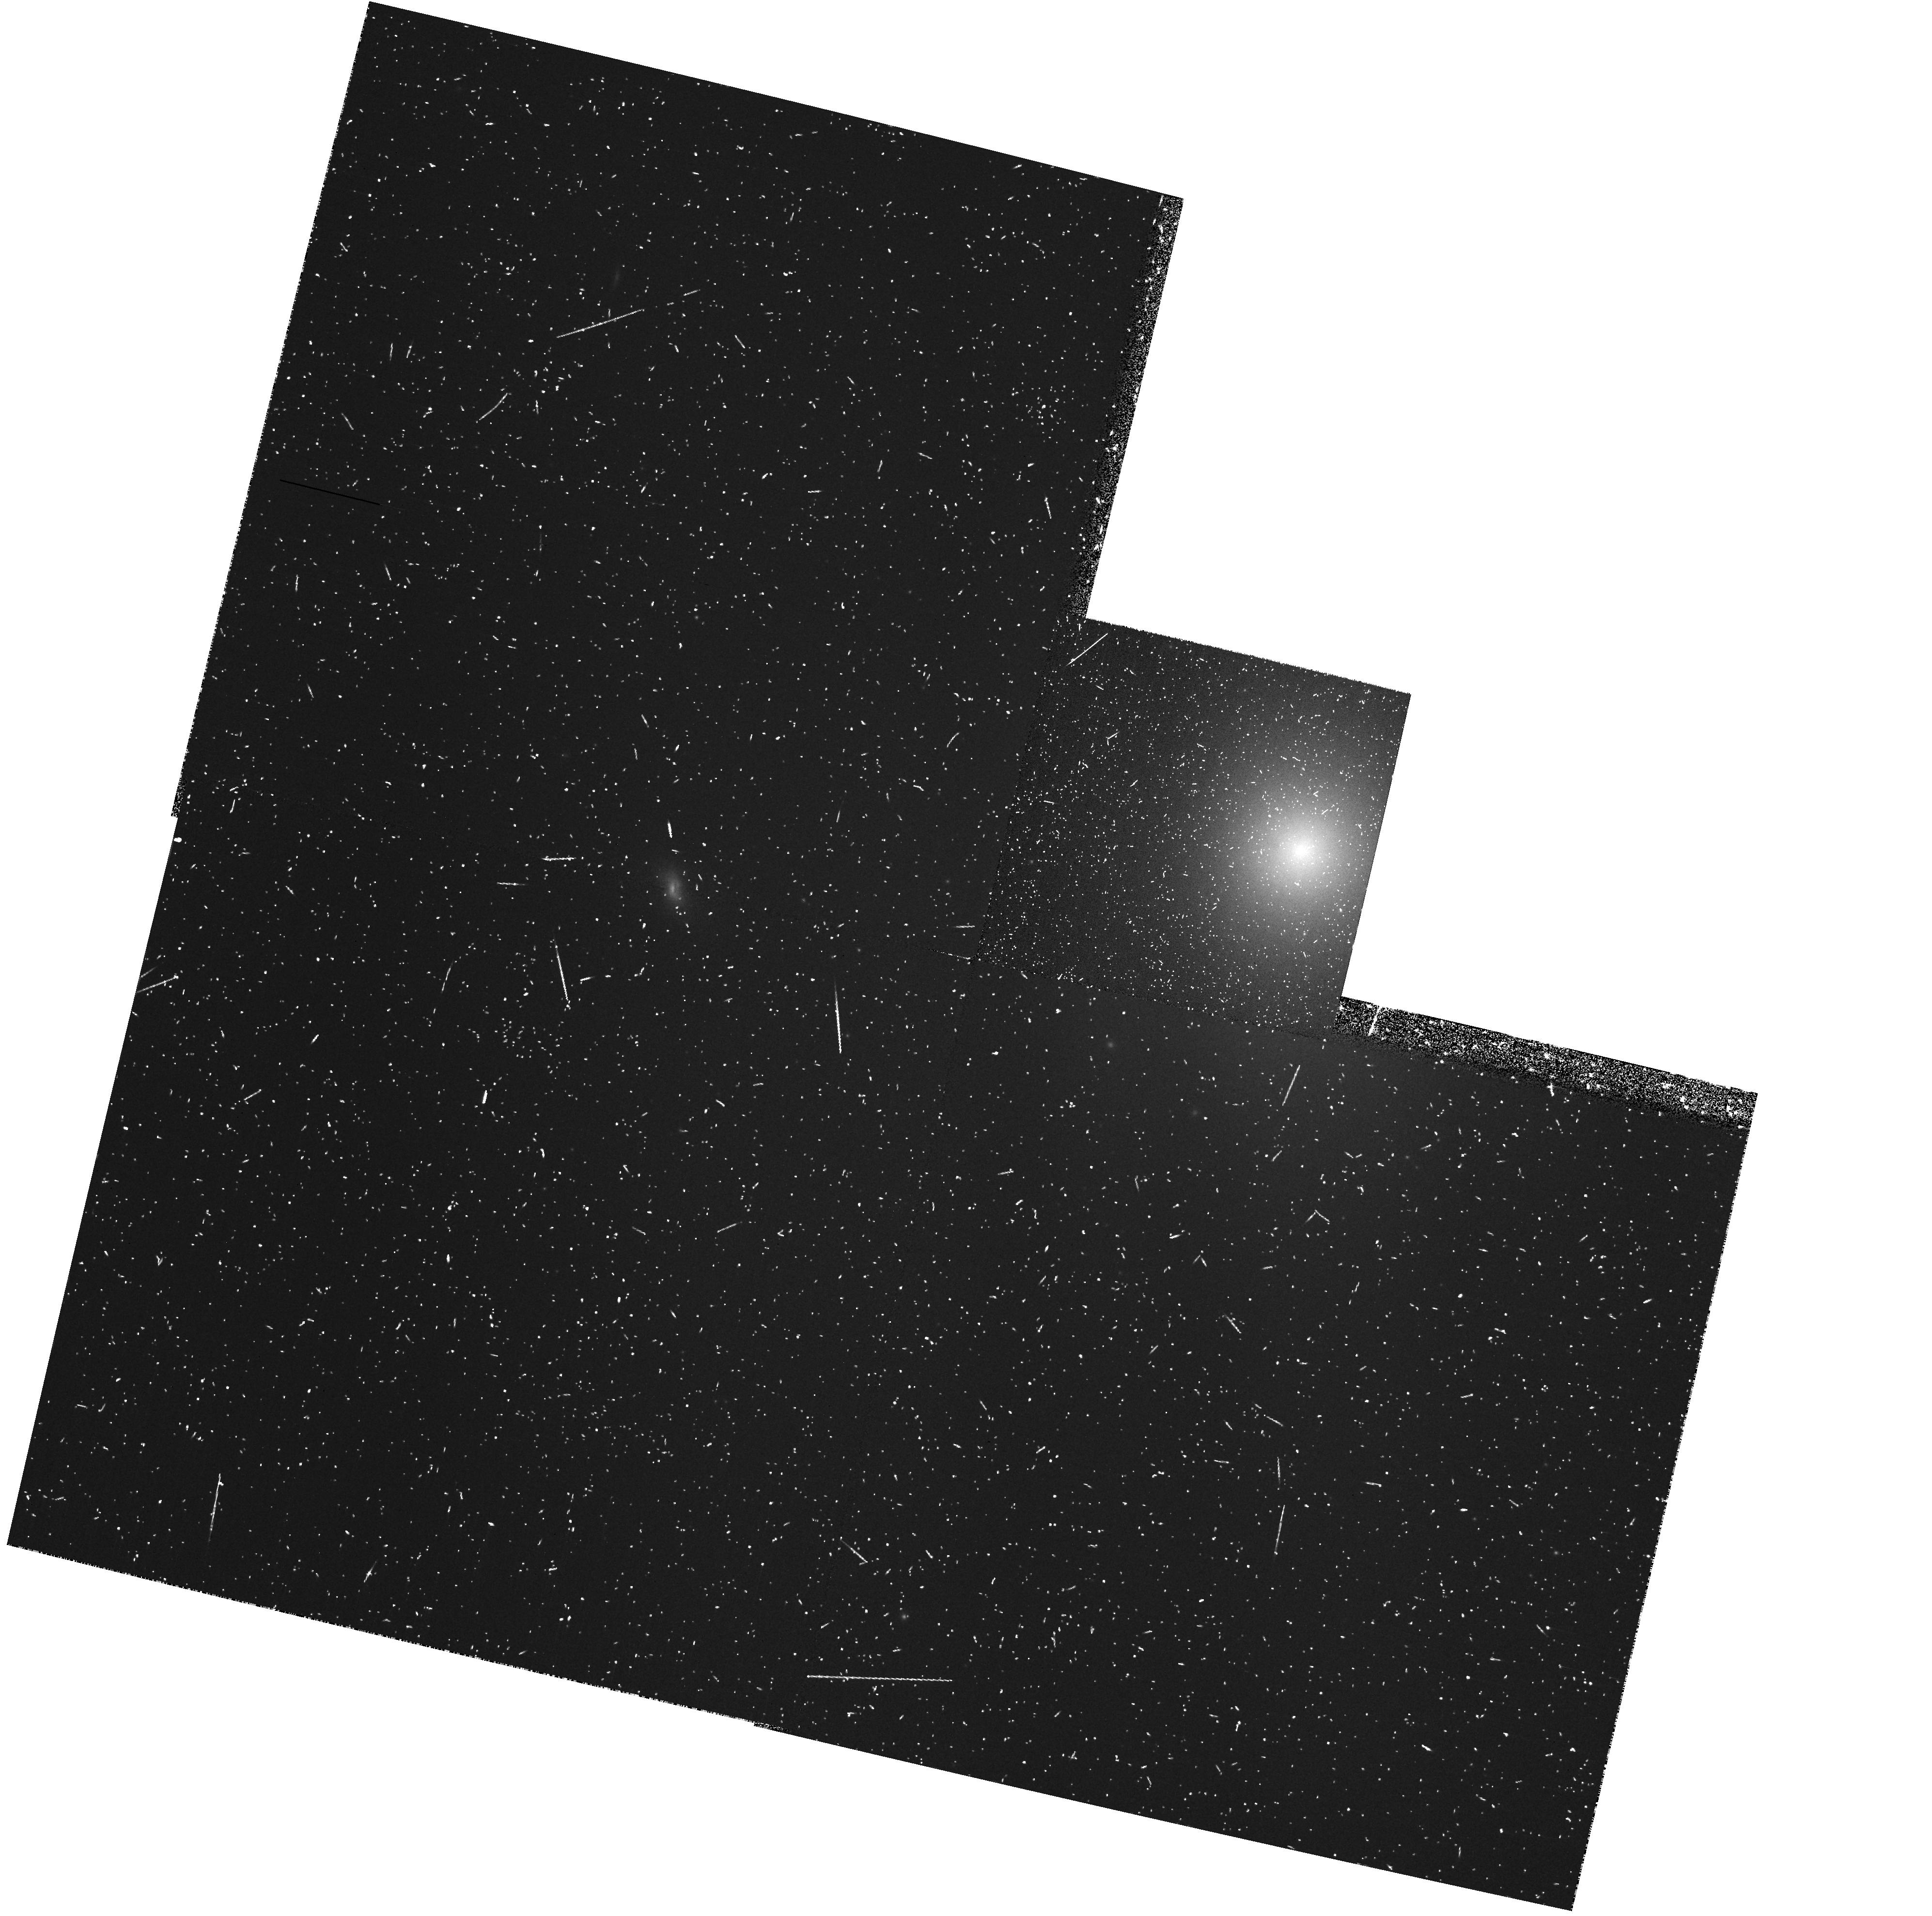
Target: NGC4636. Instrument: WFPC2/PC. Filter: FR680P15. Exposure: 22 min. Observation ID: u62e0709r

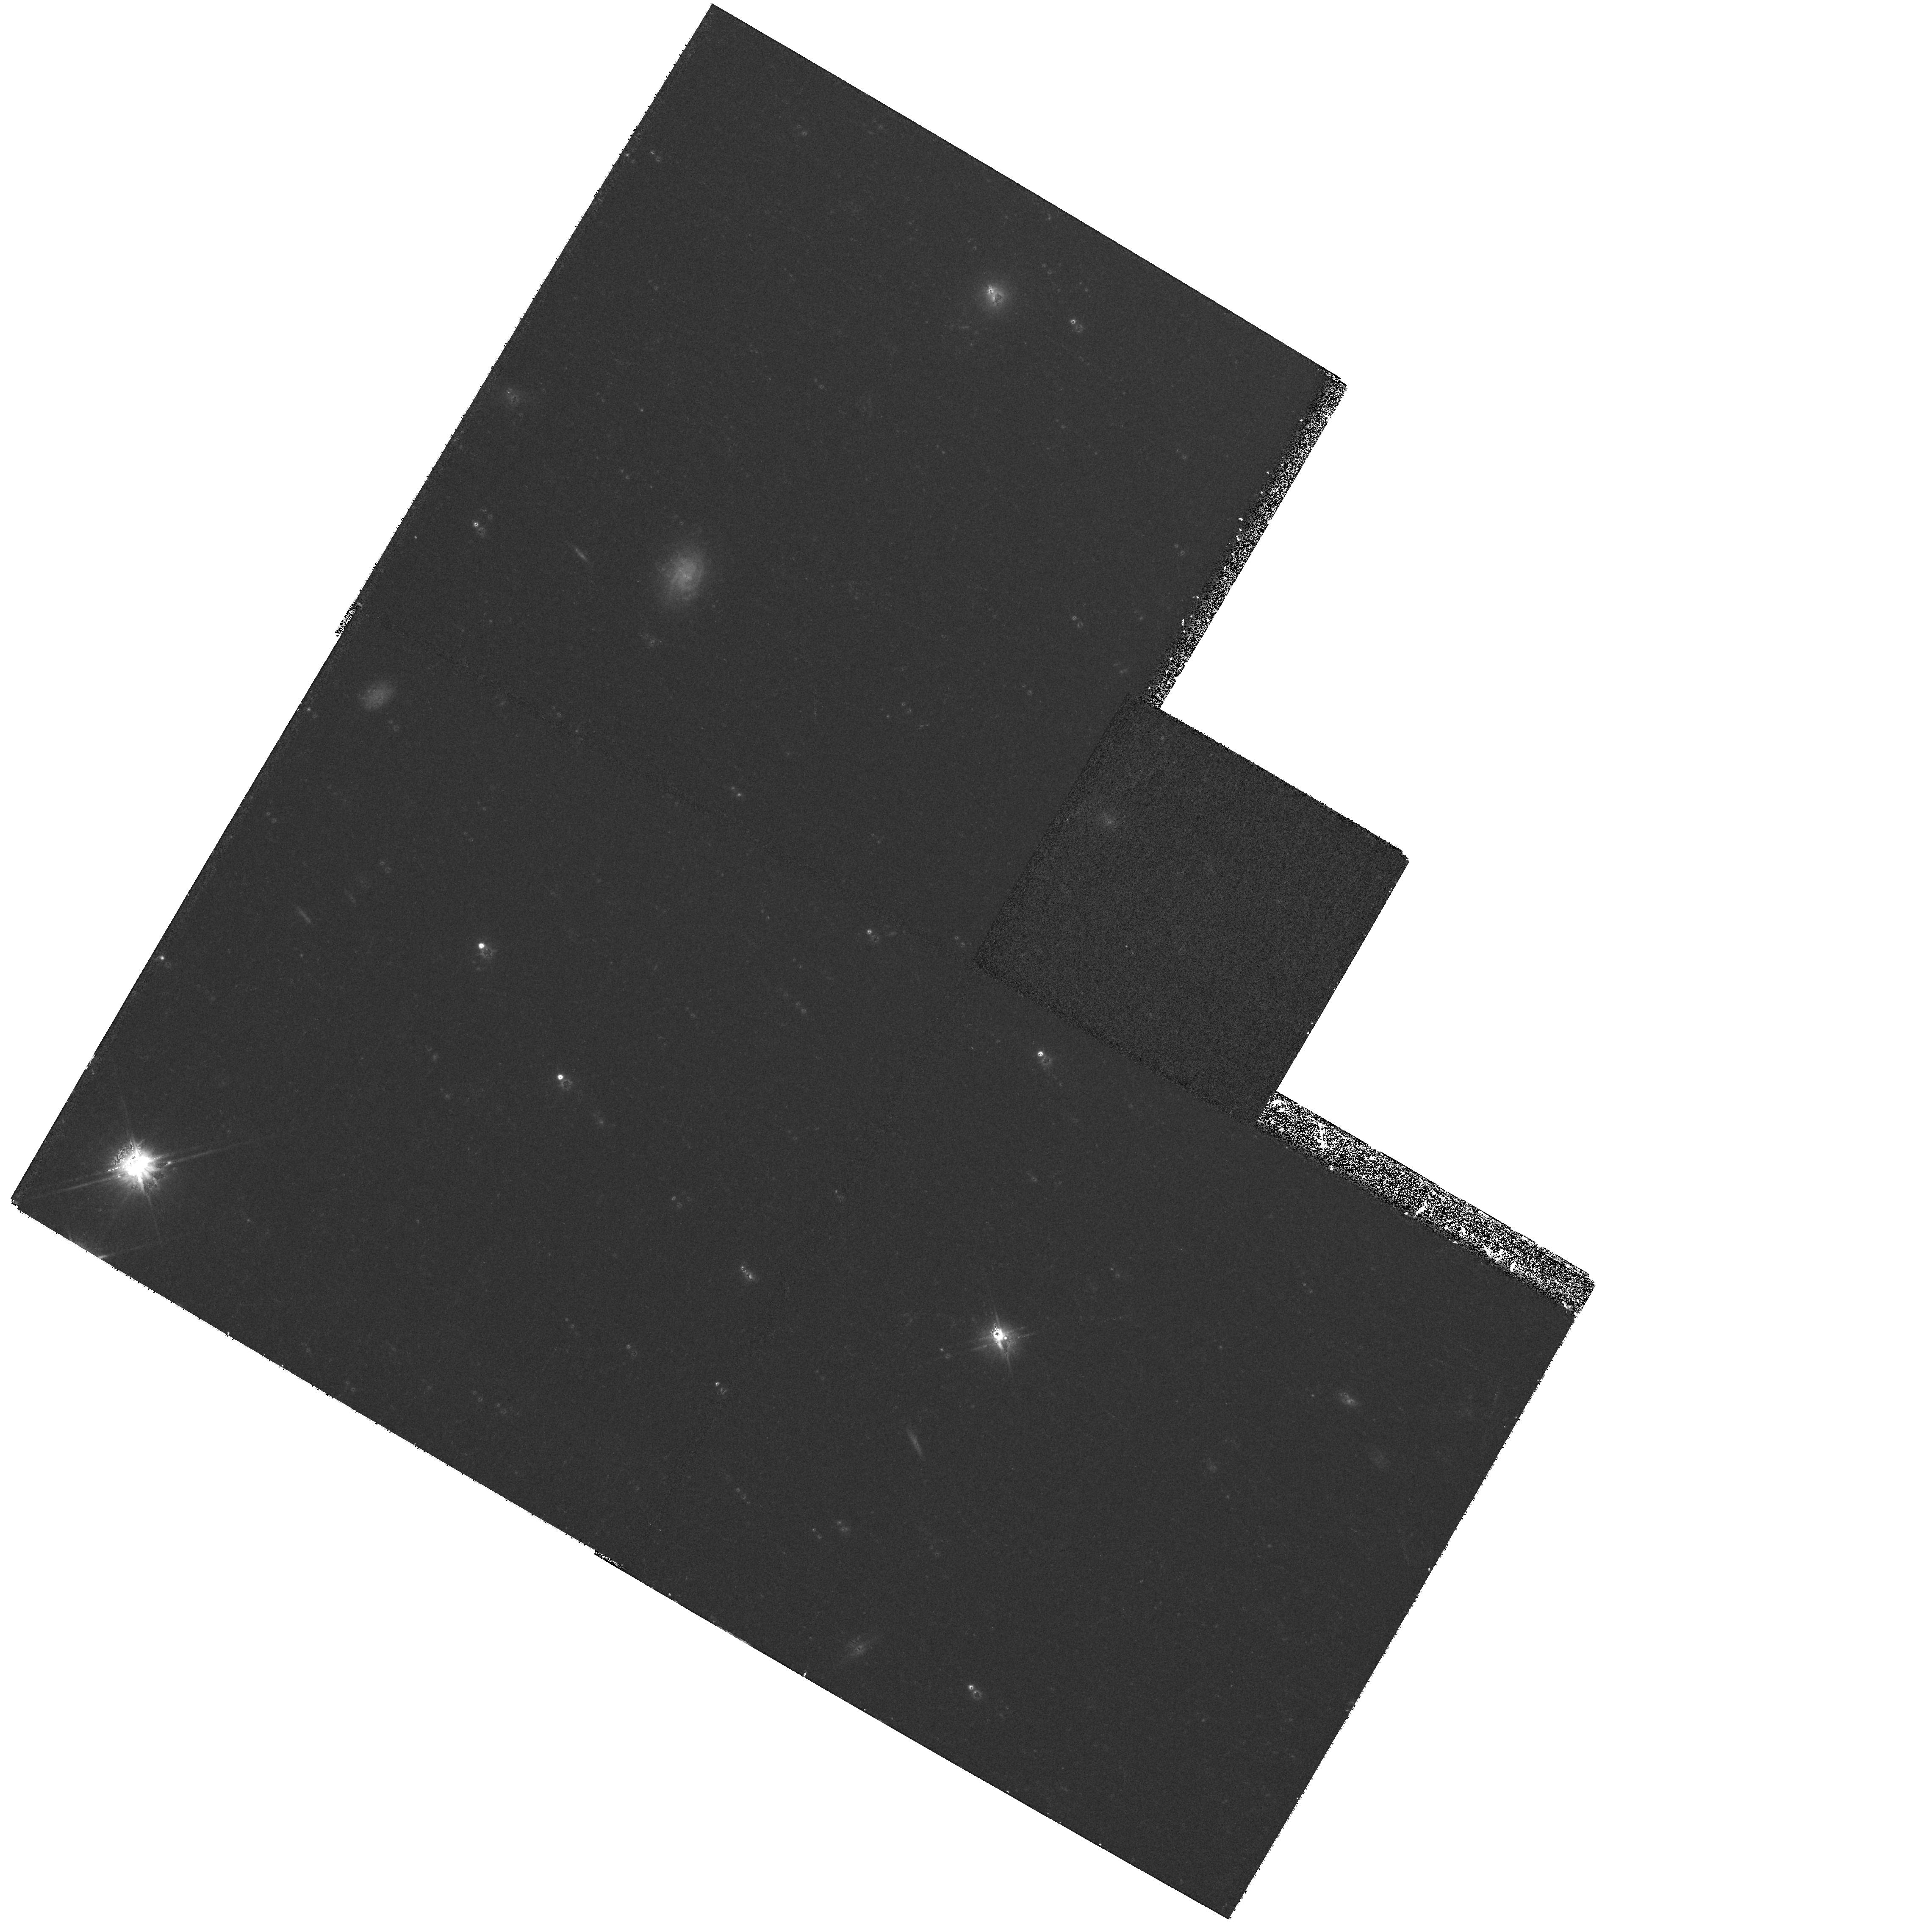
Target: field at RA 190.755°, Dec 2.613°. Instrument: WFPC2/PC. Filter: F555W. Exposure: 30 min. Observation ID: hst_8686_06_wfpc2_pc_f555w_u62e06

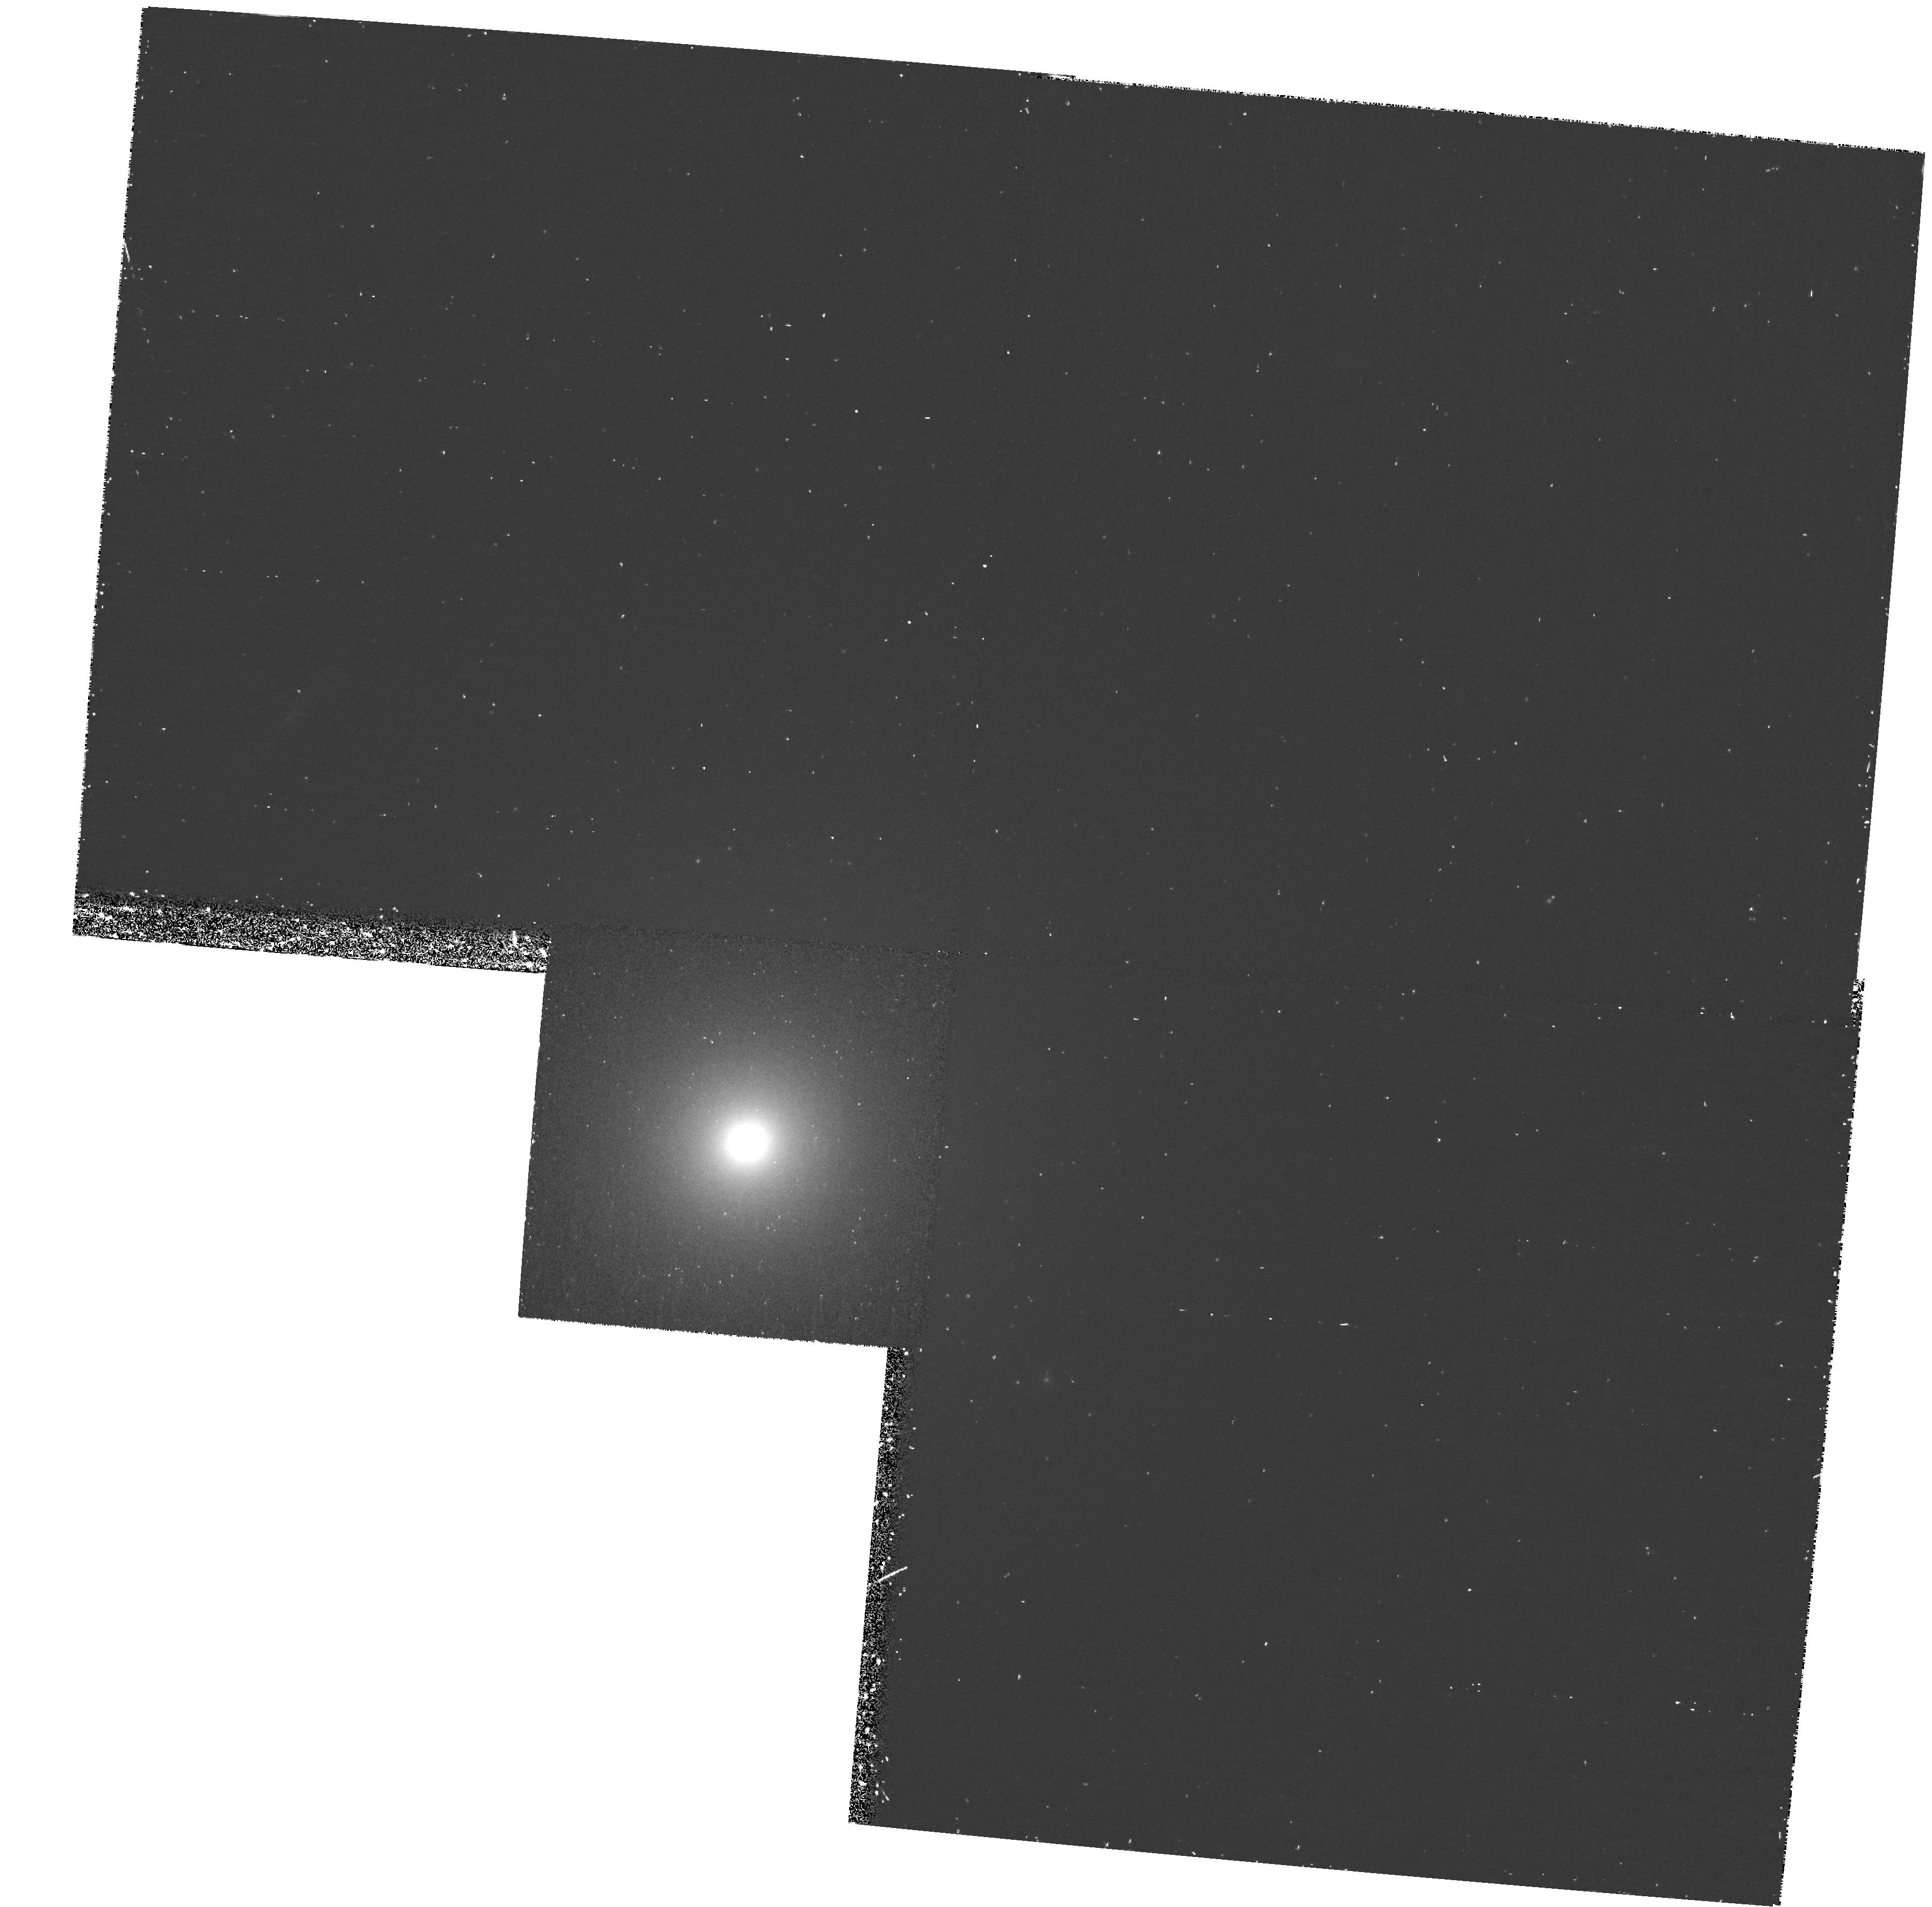
Target: NGC4552. Instrument: WFPC2/PC. Filter: F658N. Exposure: 38 min. Observation ID: hst_8686_05_wfpc2_pc_f658n_u62e05

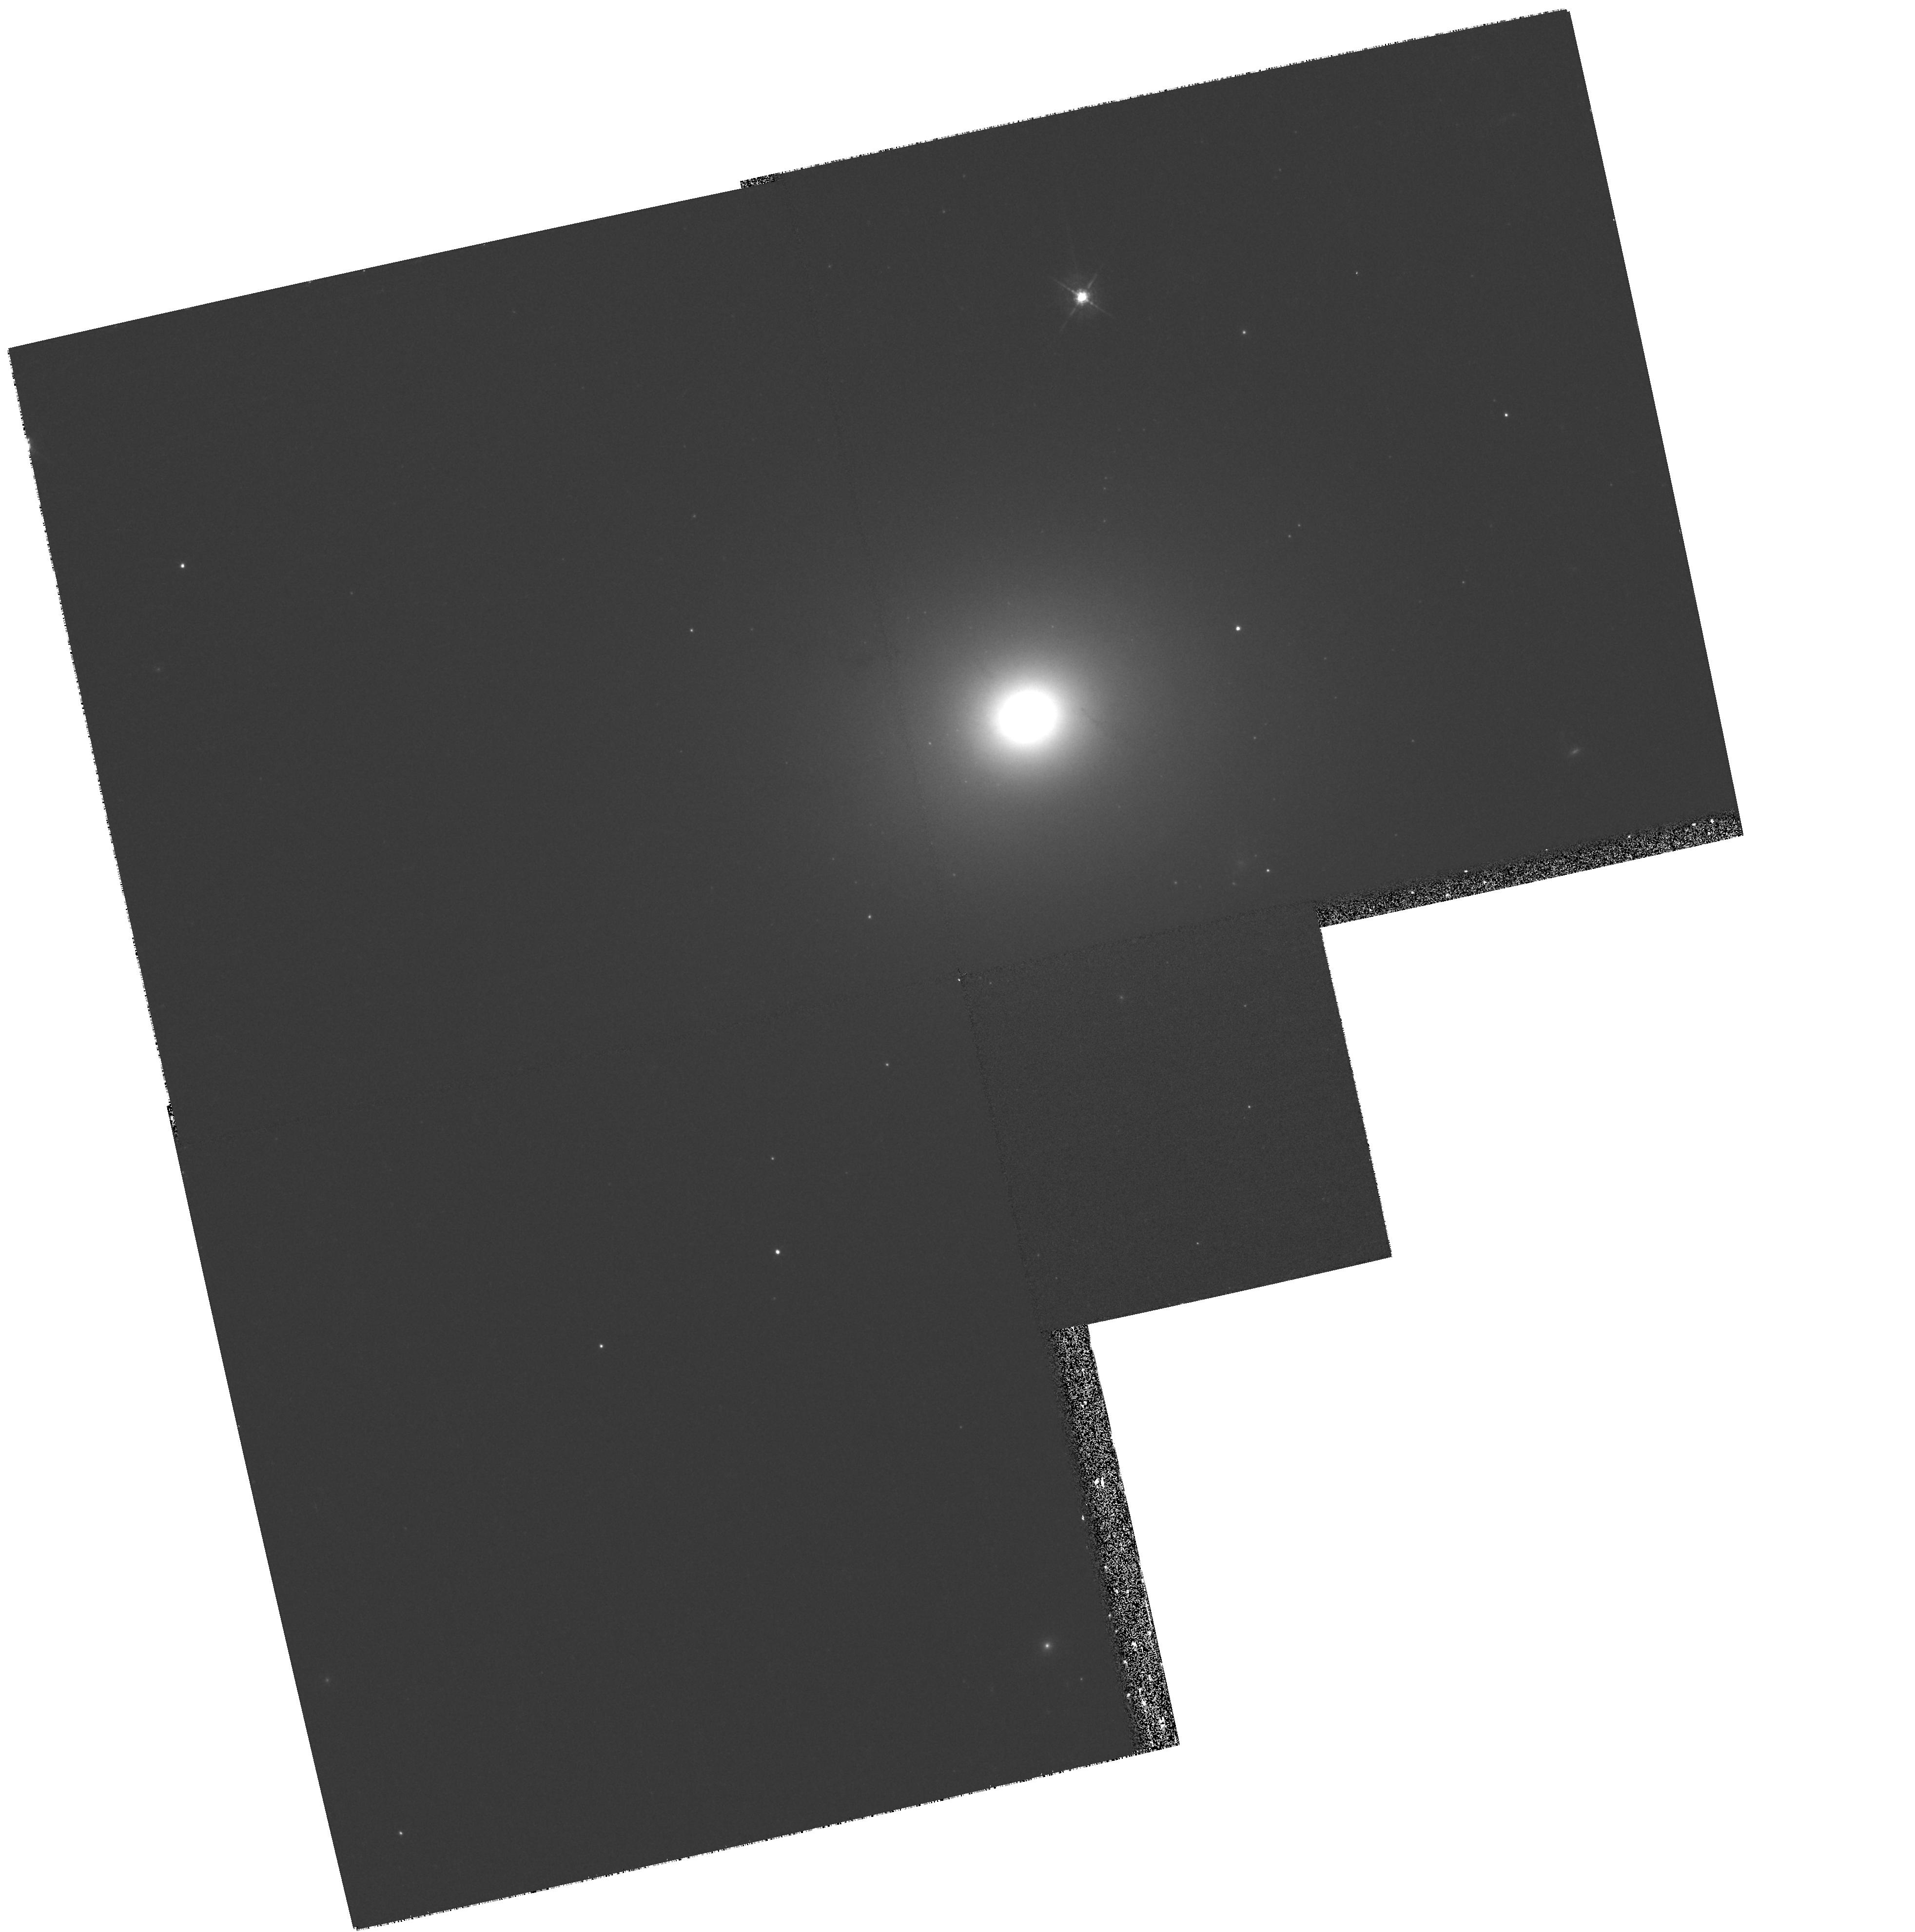
Target: NGC6958. Instrument: WFPC2/PC. Filter: F547M. Exposure: 19 min. Observation ID: hst_8686_12_wfpc2_pc_f547m_u62e12

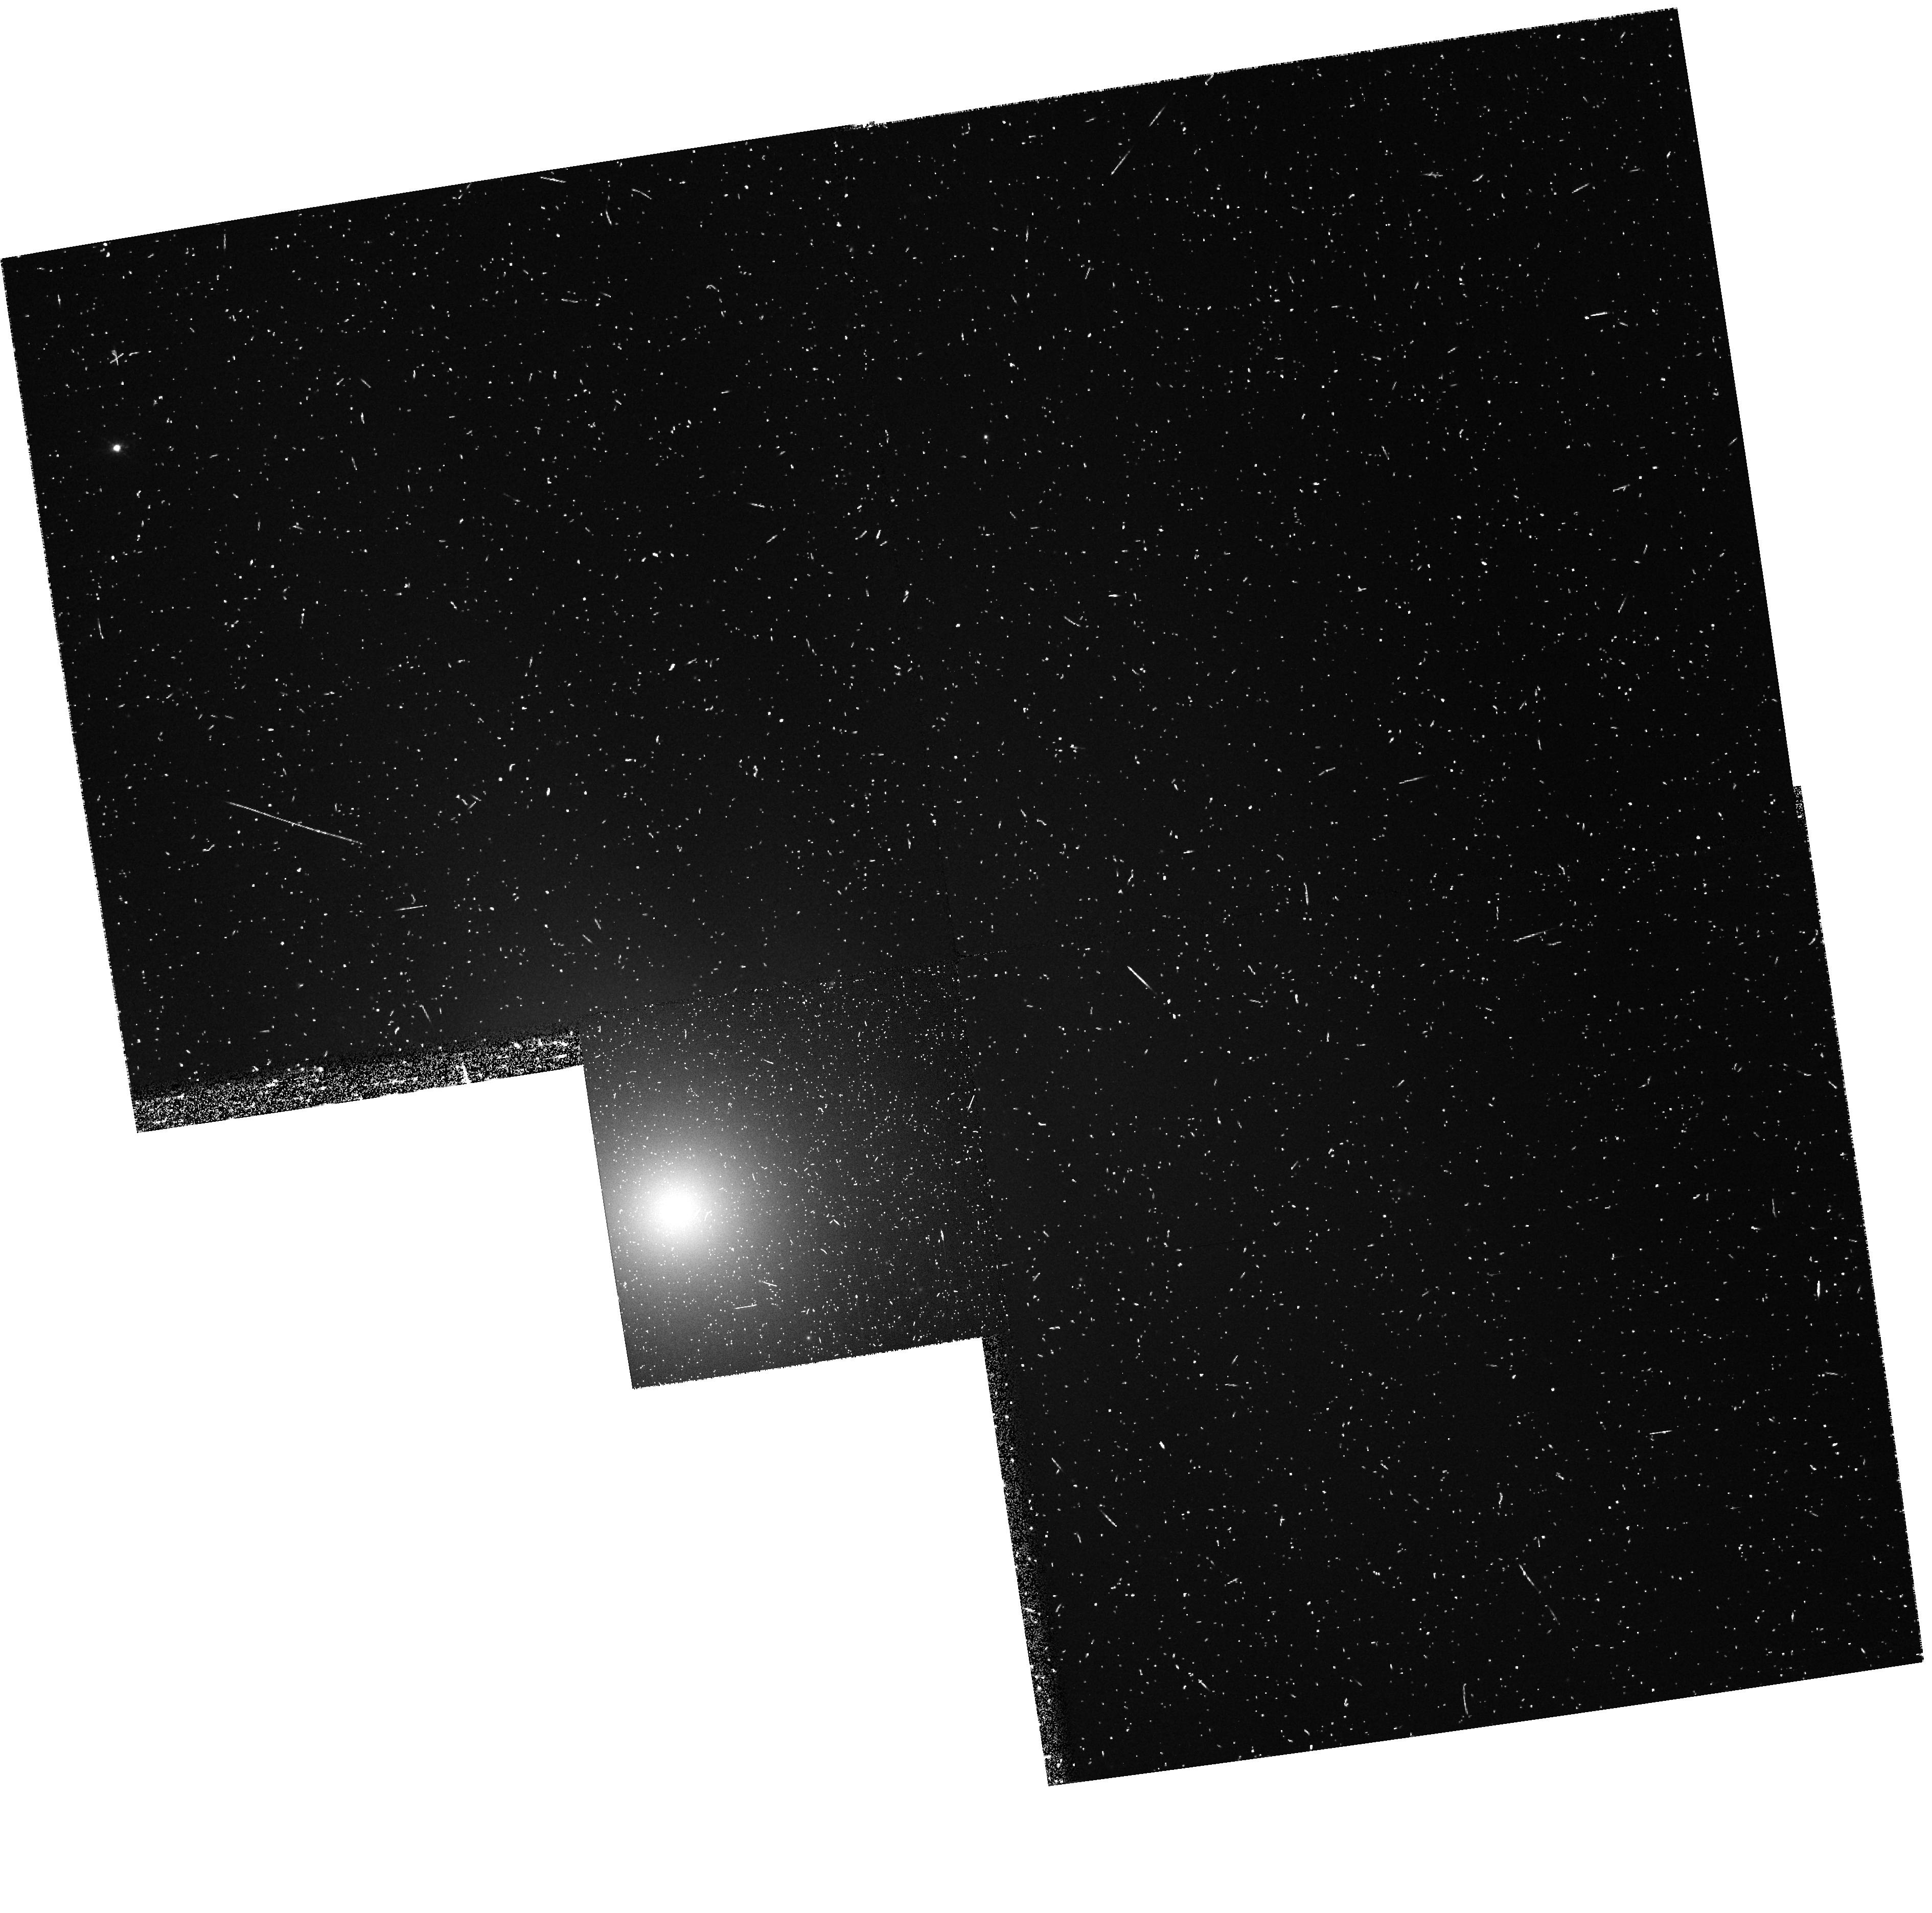
Target: NGC4649. Instrument: WFPC2/PC. Filter: FR680P15. Exposure: 20 min. Observation ID: u62e0901r

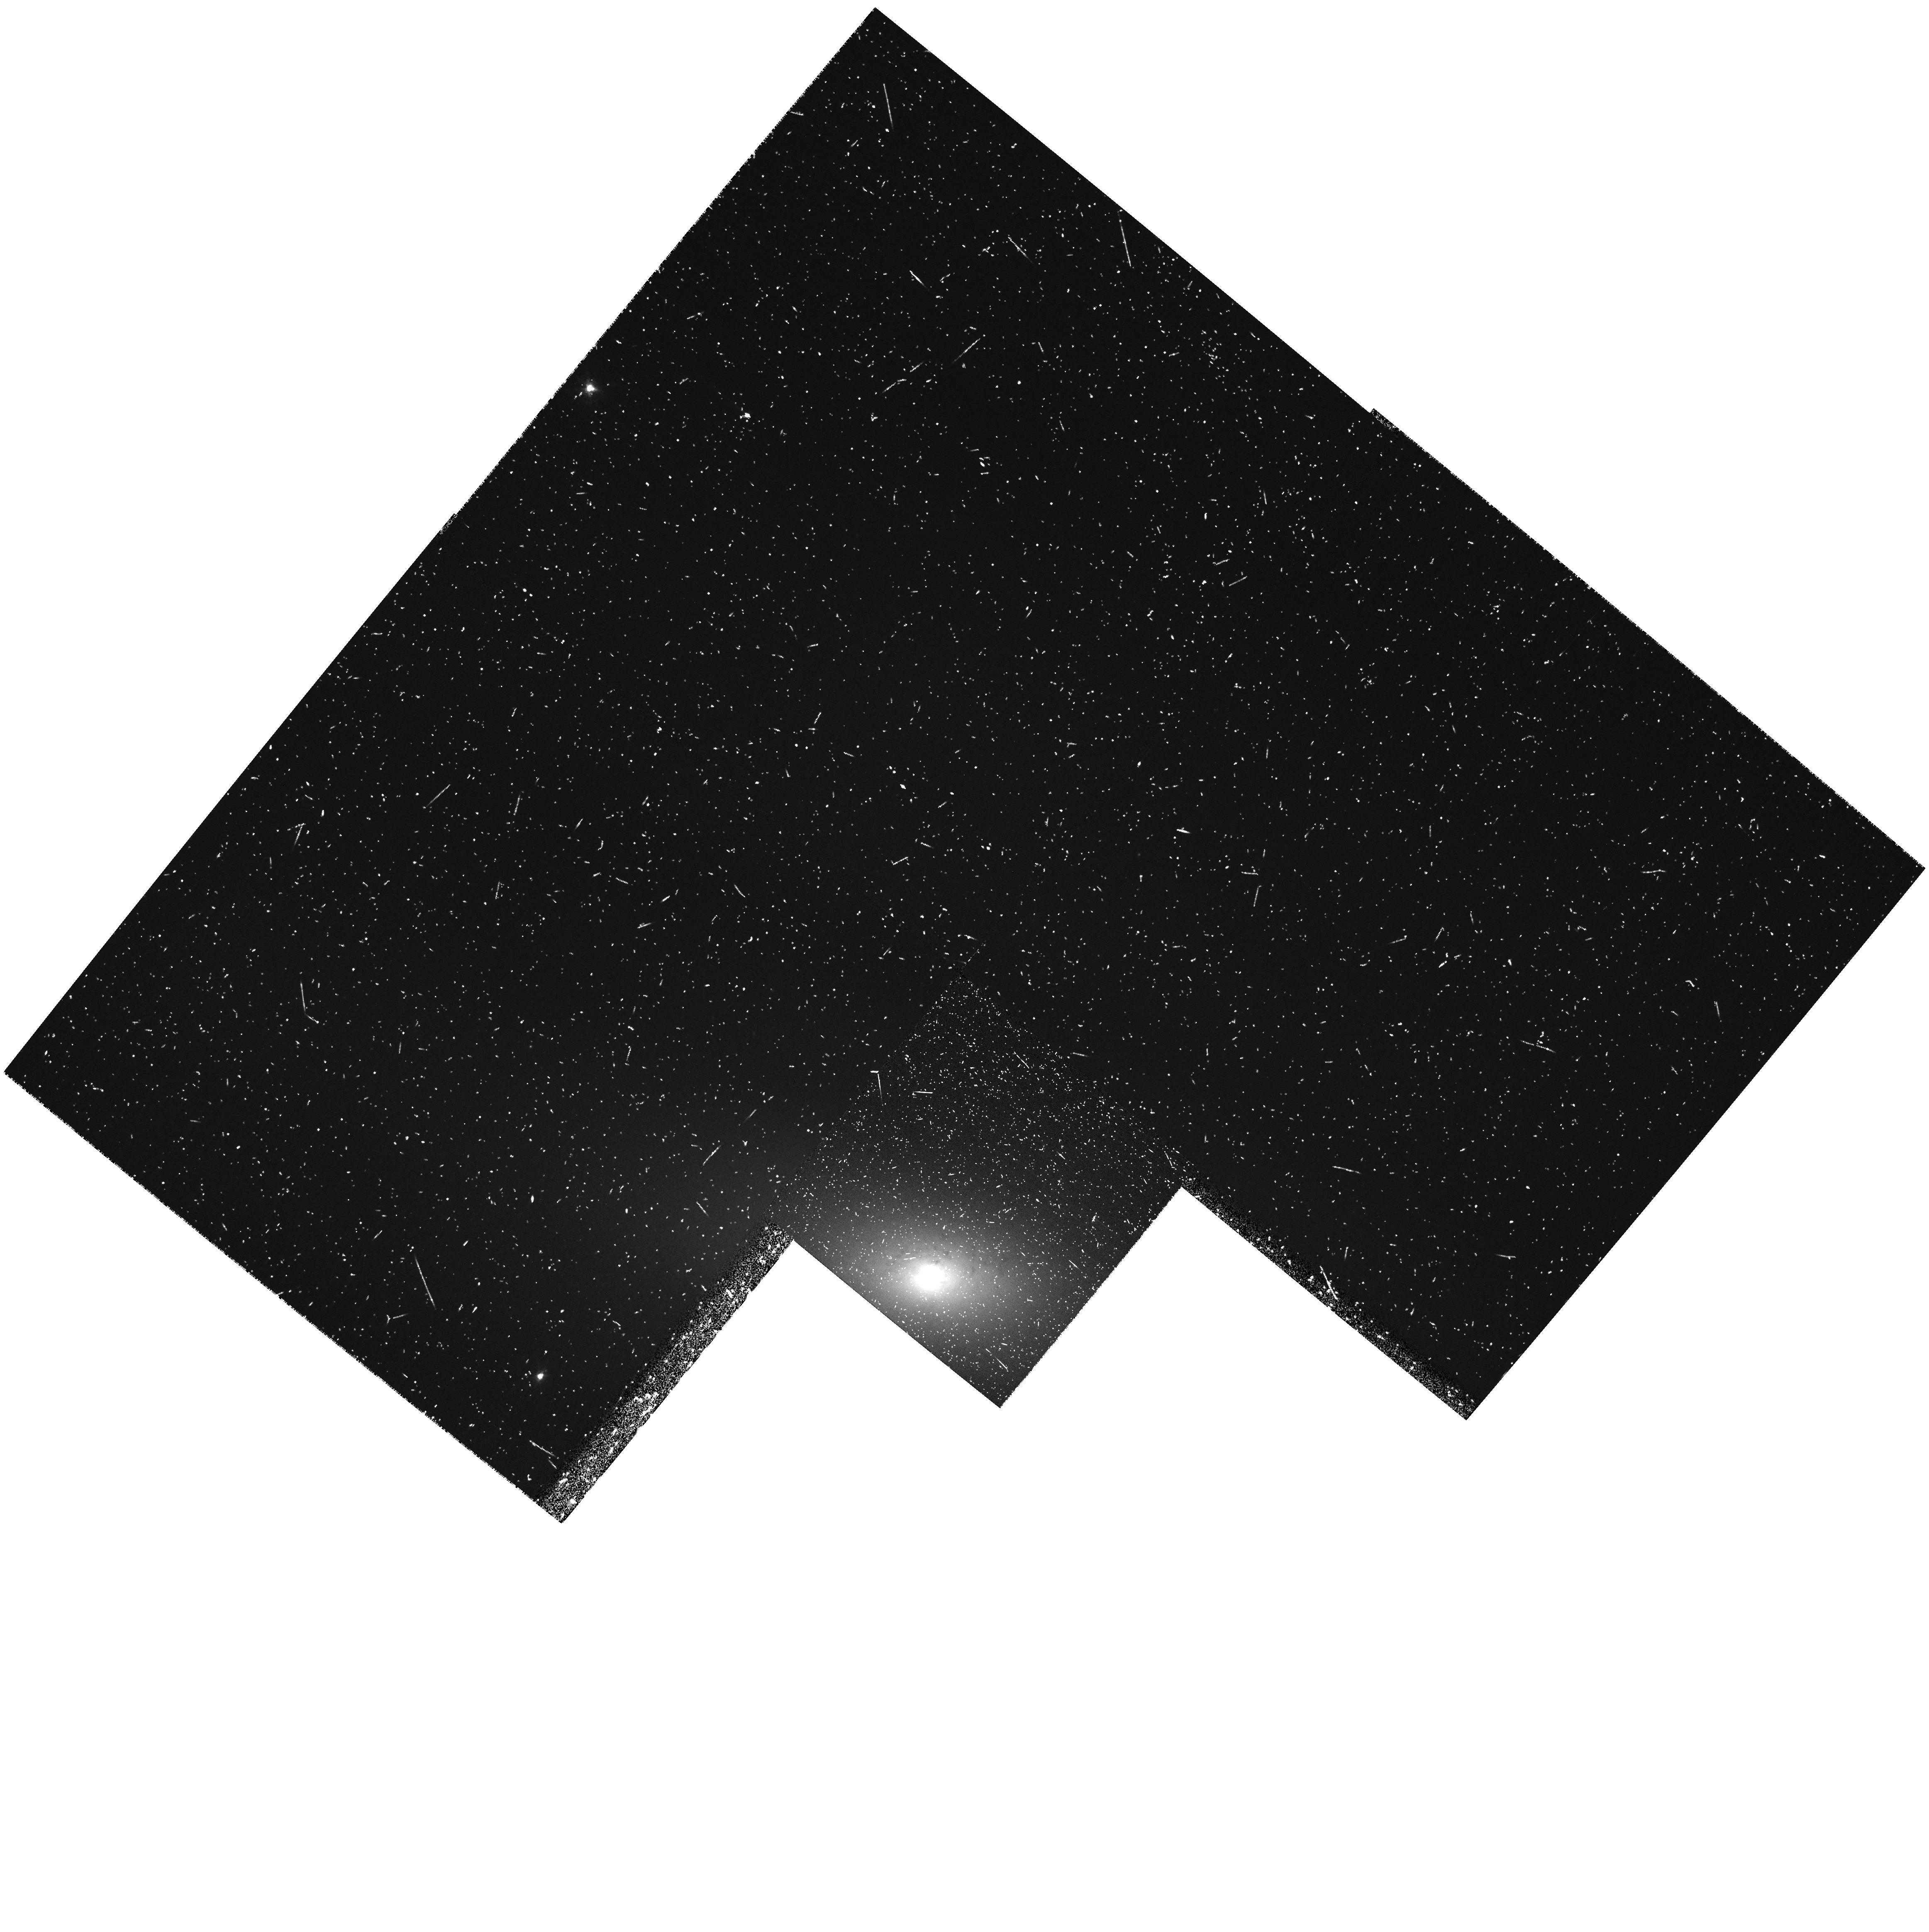
Target: NGC4125. Instrument: WFPC2/PC. Filter: FR680P15. Exposure: 20 min. Observation ID: u62e0303r

LINERs in Early-type Galaxies: Ionized by the UV-upturn Population ? (PI: Goudfrooij, Paul)

Our recent ground-based imaging and spectroscopic surveys have revealed the presence of extended ionized gas with LINER spectra in a large fraction (60-70%) of early-type galaxies. In order to provide clues to the nature of this gas, we propose to obtain deep STIS far-UV images of a suitable sample of 8 nearby ellipticals and E/S0s to test in detail whether the ``UV upturn'' population in early-type galaxies (AGB-manque' stars and post-AGB stars) is a viable source of ionization for the observed ionized gas in ``normal'', radio-quiet E and E/S0 galaxies. STIS is the first and only instrument able to provide data to study the radial distribution of the UV-bright population, as its influence is expected to show up only in the central few hundred parsec. The observed radial (far-UV - optical) color gradients will be compared to detailed spectrophotometric synthesis models to deduce the number of ionizing photons and their spectral energy distribution, from which we will deduce the expected emission-line spectra and H-alpha luminosities as a function of radius. We also request narrow-band WFPC2 images for 5 galaxies in our sample to derive the central radial surface brightness profile of the H-alpha+[NII] emission which can be directly compared to the model prediction. The other 3 galaxies have such WFPC2 data already available in the archive.